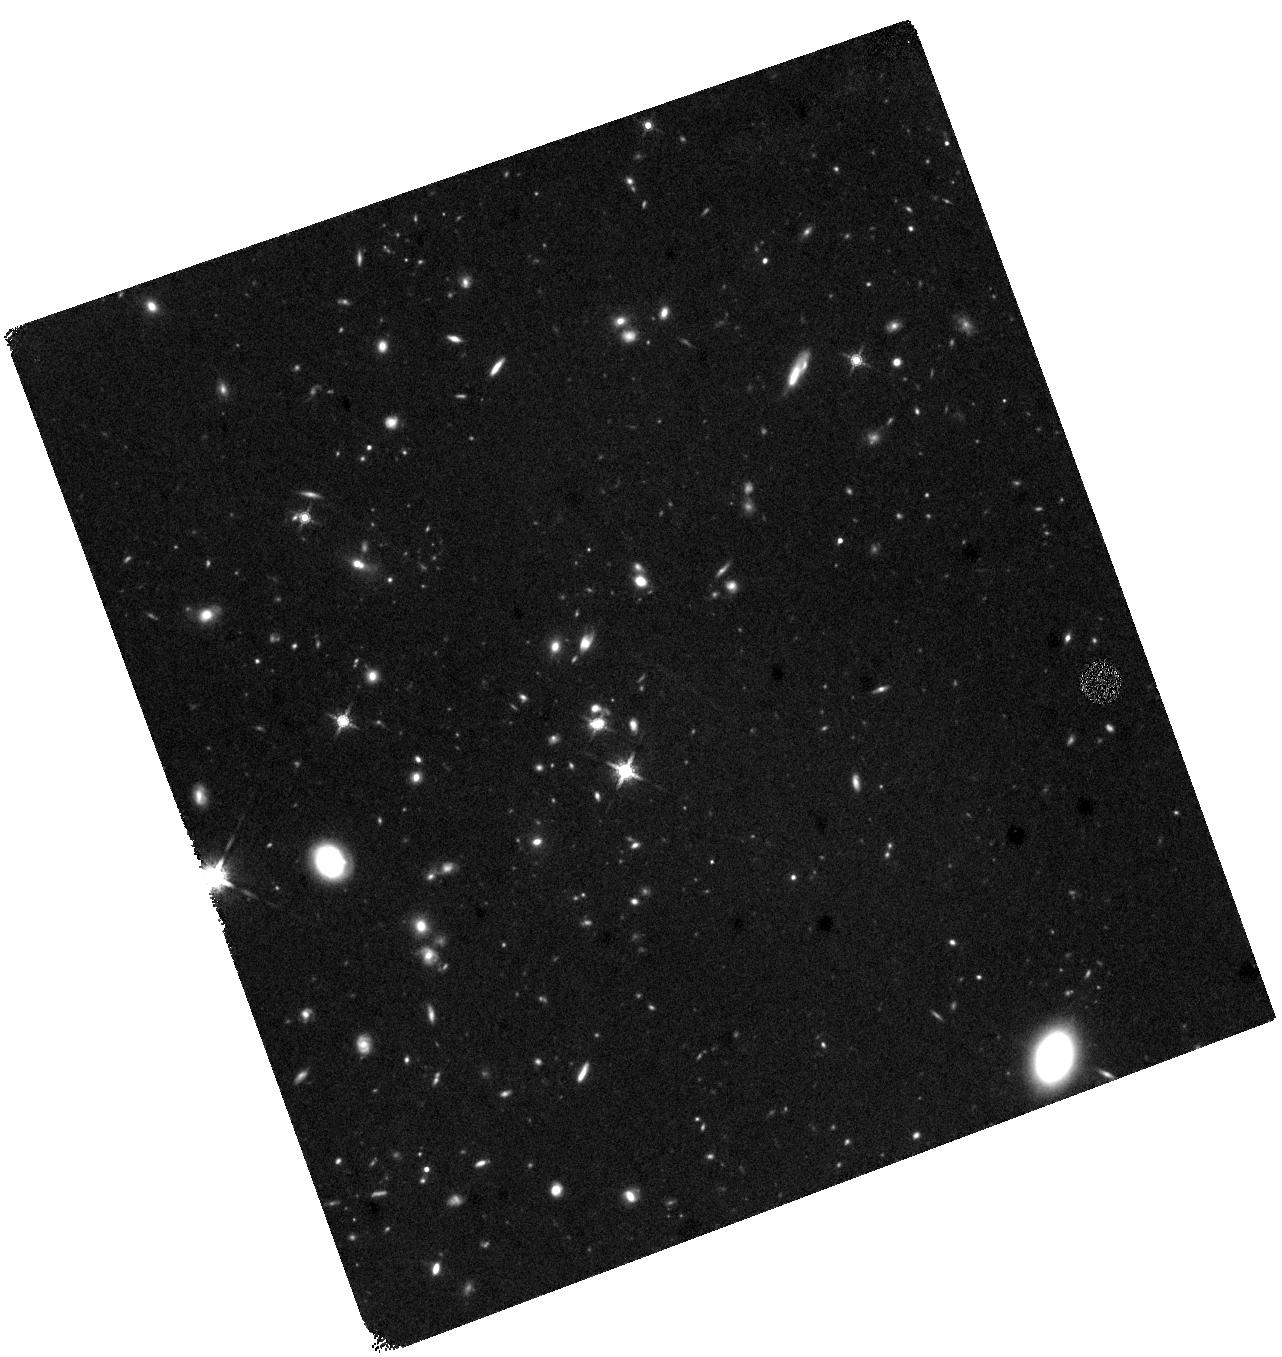
Target: SGRB200522A
Instrument: WFC3/IR
Filter: F160W
Exposure: 1.5 h
Observation ID: hst_15964_01_wfc3_ir_f160w_ie0101

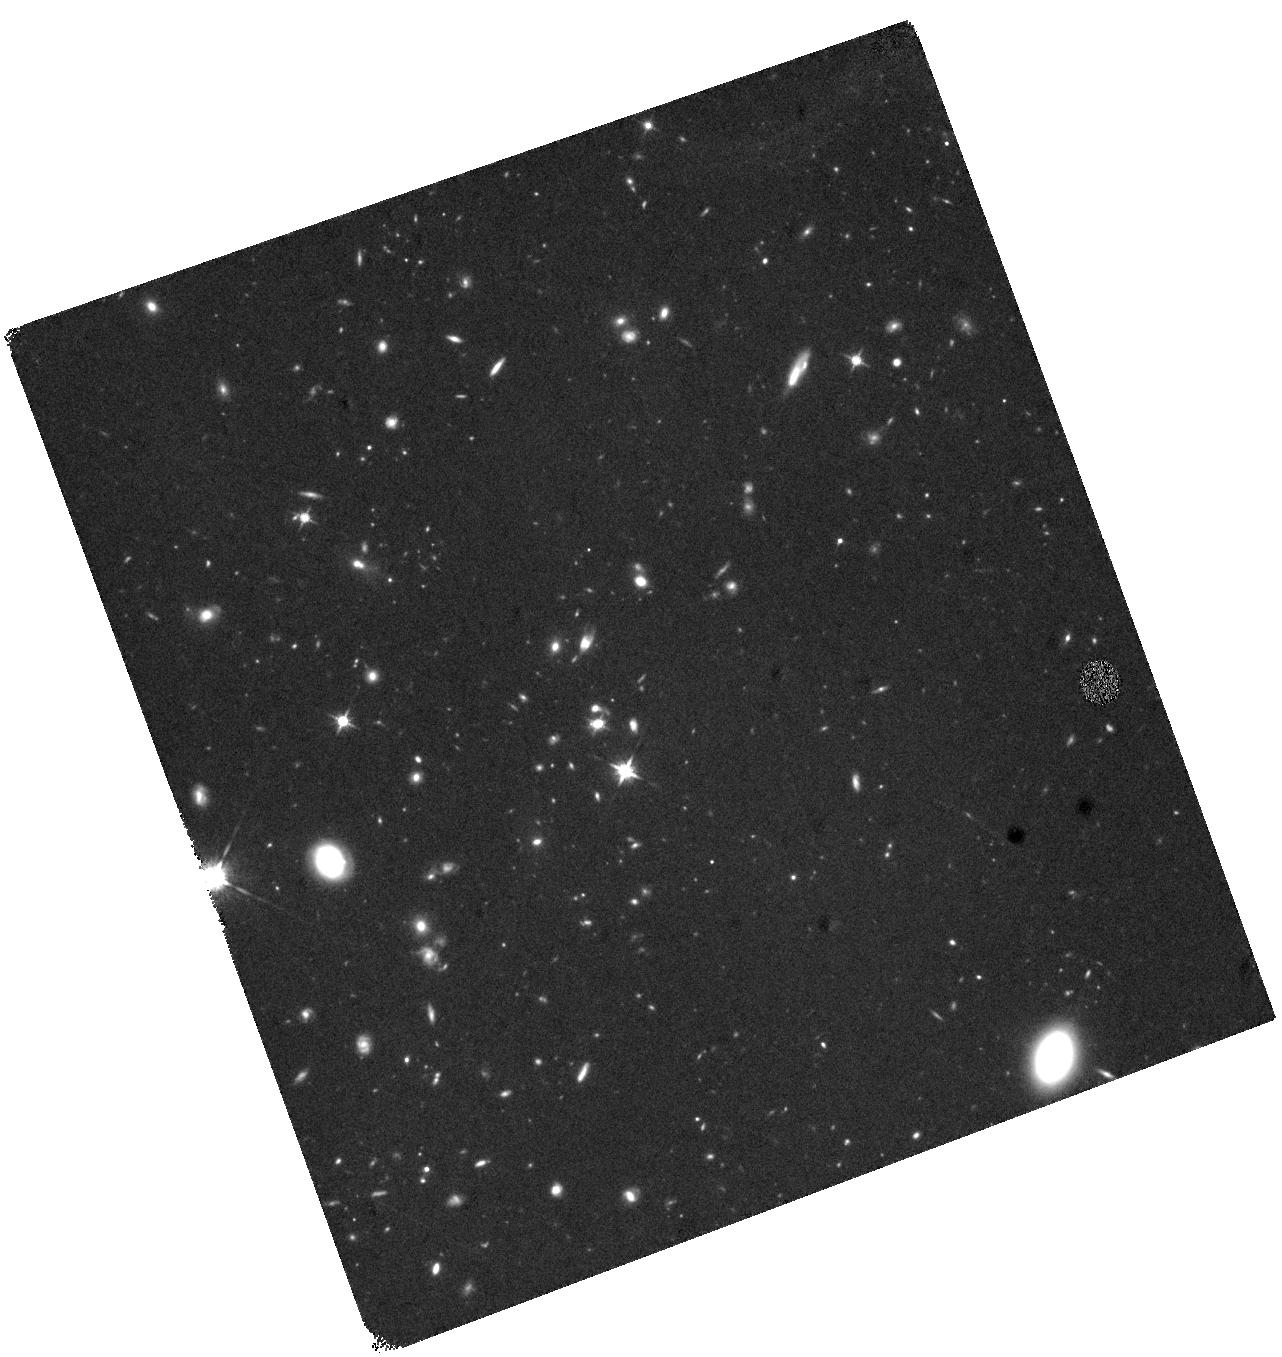
Target: SGRB200522A
Instrument: WFC3/IR
Filter: F125W
Exposure: 1.5 h
Observation ID: hst_15964_01_wfc3_ir_f125w_ie0101

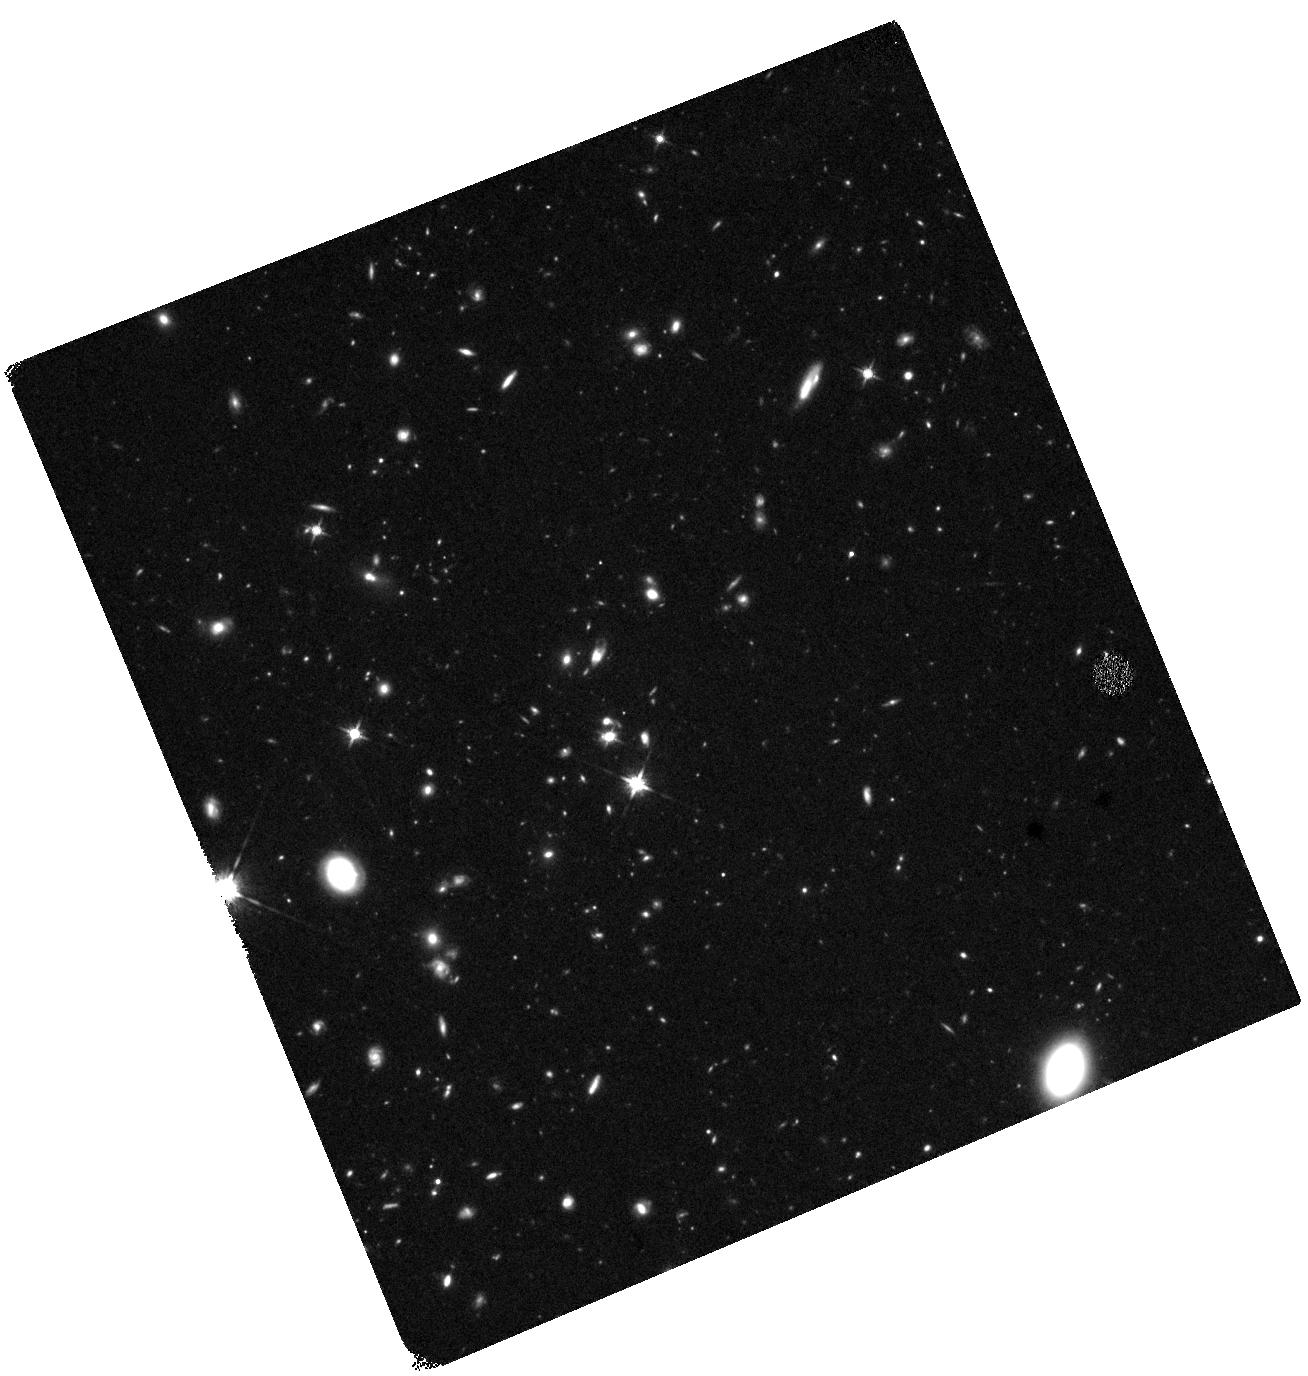
Target: SGRB200522A
Instrument: WFC3/IR
Filter: F125W
Exposure: 1.5 h
Observation ID: hst_15964_03_wfc3_ir_f125w_ie0103

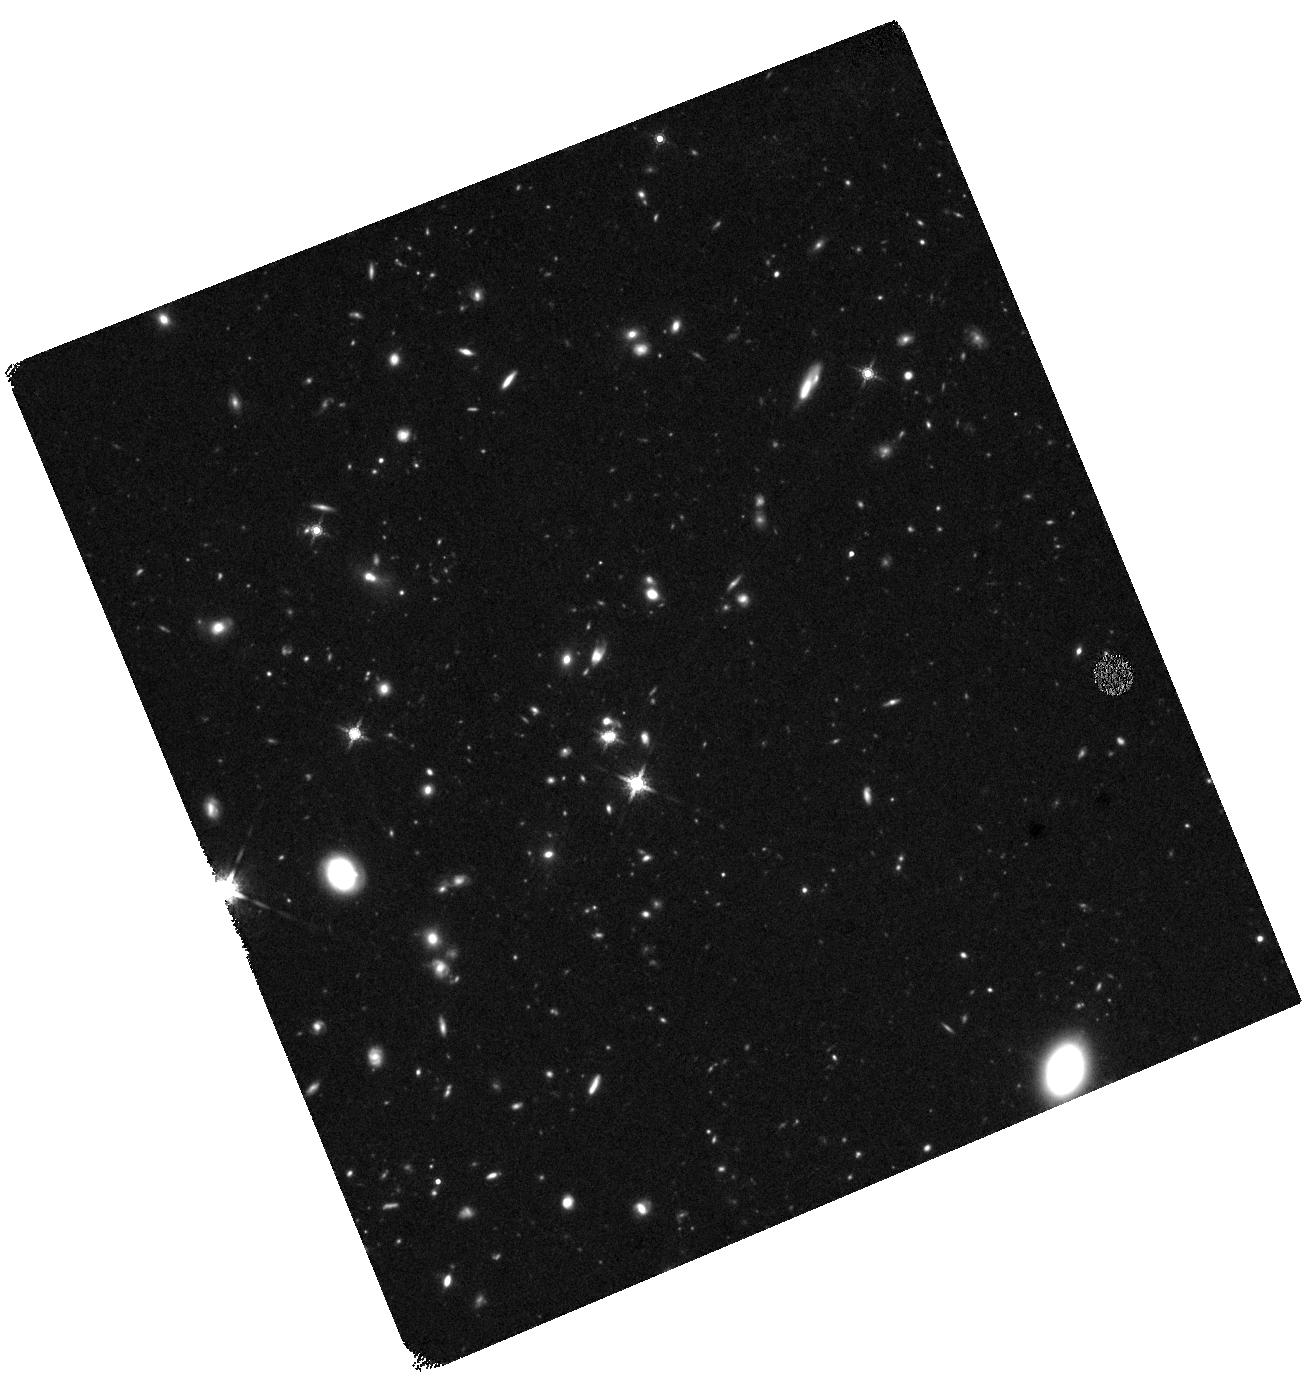
Target: SGRB200522A
Instrument: WFC3/IR
Filter: F160W
Exposure: 1.5 h
Observation ID: hst_15964_03_wfc3_ir_f160w_ie0103

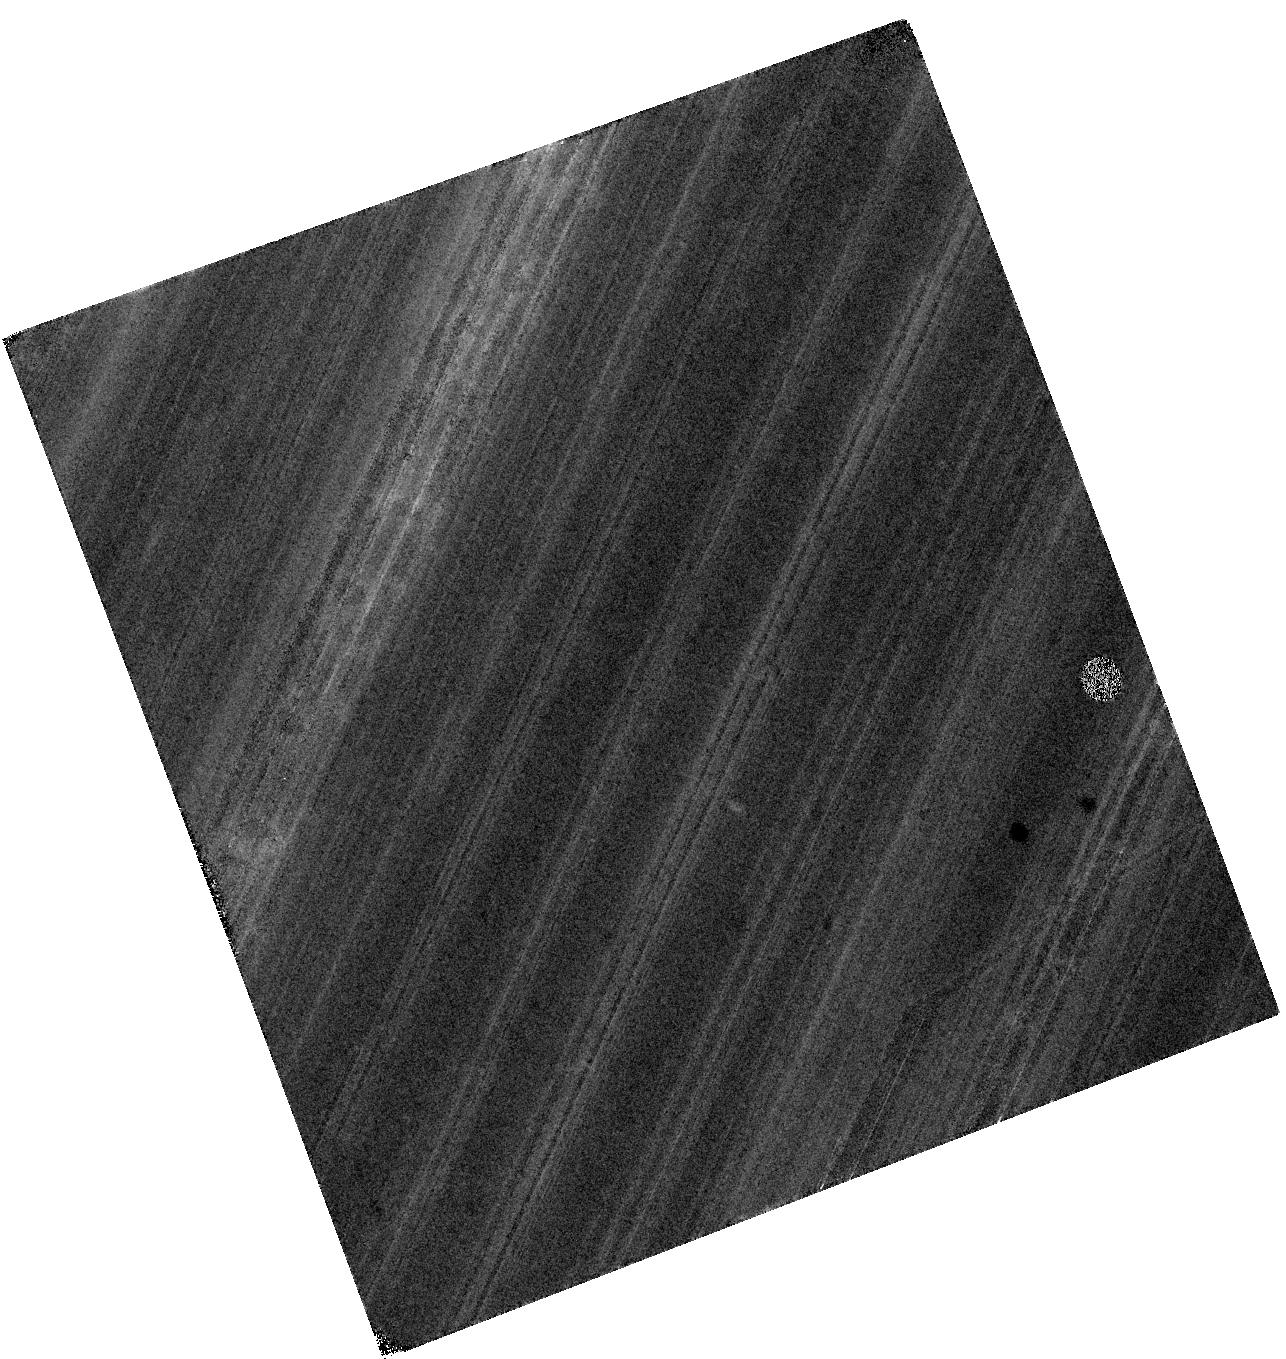
Target: SGRB200522A
Instrument: WFC3/IR
Filter: F125W
Exposure: 1.5 h
Observation ID: hst_15964_02_wfc3_ir_f125w_ie0102

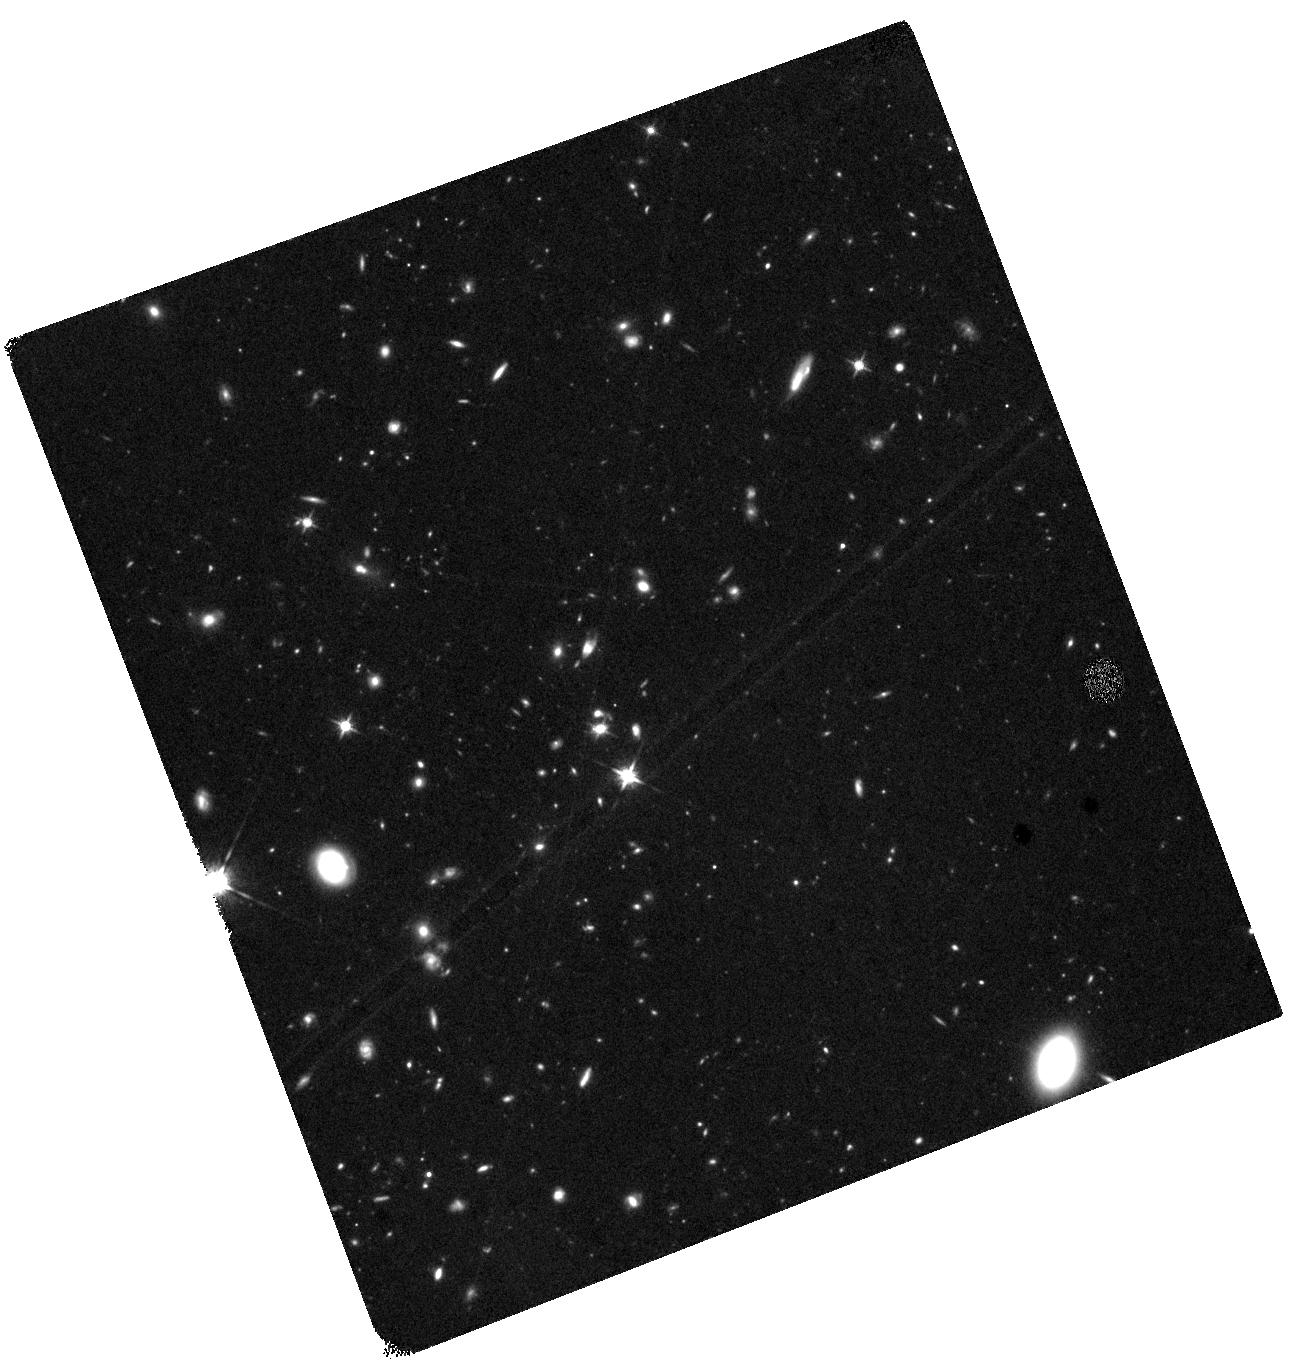
Target: SGRB200522A
Instrument: WFC3/IR
Filter: F125W
Exposure: 1.3 h
Observation ID: hst_15964_52_wfc3_ir_f125w_ie0152

Fine-Tuned Search for Kilonova Emission in a Short Gamma-Ray Burst: Implications for the Progenitors, GW Sources, and r-Process Nucleosynthesis (PI: Berger, Edo)

The joint gravitational wave and electromagnetic detections of the binary neutron star (BNS) merger GW170817 ushered in a new era of astrophysics. In the UV/optical/NIR the emission (a "kilonova") was powered by radioactive decay of nuclei produced via r-process nucleosynthesis. In the gamma-ray, X-ray, and radio the emission was instead powered by an off-axis jet typical of short gamma-ray bursts (SGRBs); this connection was previously supported by the HST detection of a kilonova in the short GRB130603B. With only a single joint GW-EM detection and a single kilonova detection in an SGRB, the key frontier is to begin to map the distribution of merger outcomes: ejecta mass, velocity, geometry, and nucleosynthetic yields. Here we propose to achieve this goal with HST observations of a kilonova associated with an SGRBs; observations of kilonovae in SGRBs are essential because the orientation is well known (face-on, along the binary's angular momentum axis) and the LIGO/Virgo detection rate is still highly uncertain. Such a study can only be achieved with the sensitivity and resolution of HST, and it matches one of the "special initiatives", namely deep NIR monitoring that is essential for informing future JWST follow-ups ("JWST Preparatory Observations"). We request 10 orbits for 1 SGRB event. The HST observations will be supported by approved programs at Chandra, VLA, ALMA, Gemini, Keck, Magellan, MMT that will provide the targets, cover optical and early NIR follow-up to establish the baseline behavior, and complete the multi-wavelength picture of the event. Given the broad interest in this topic we waive the proprietary period.